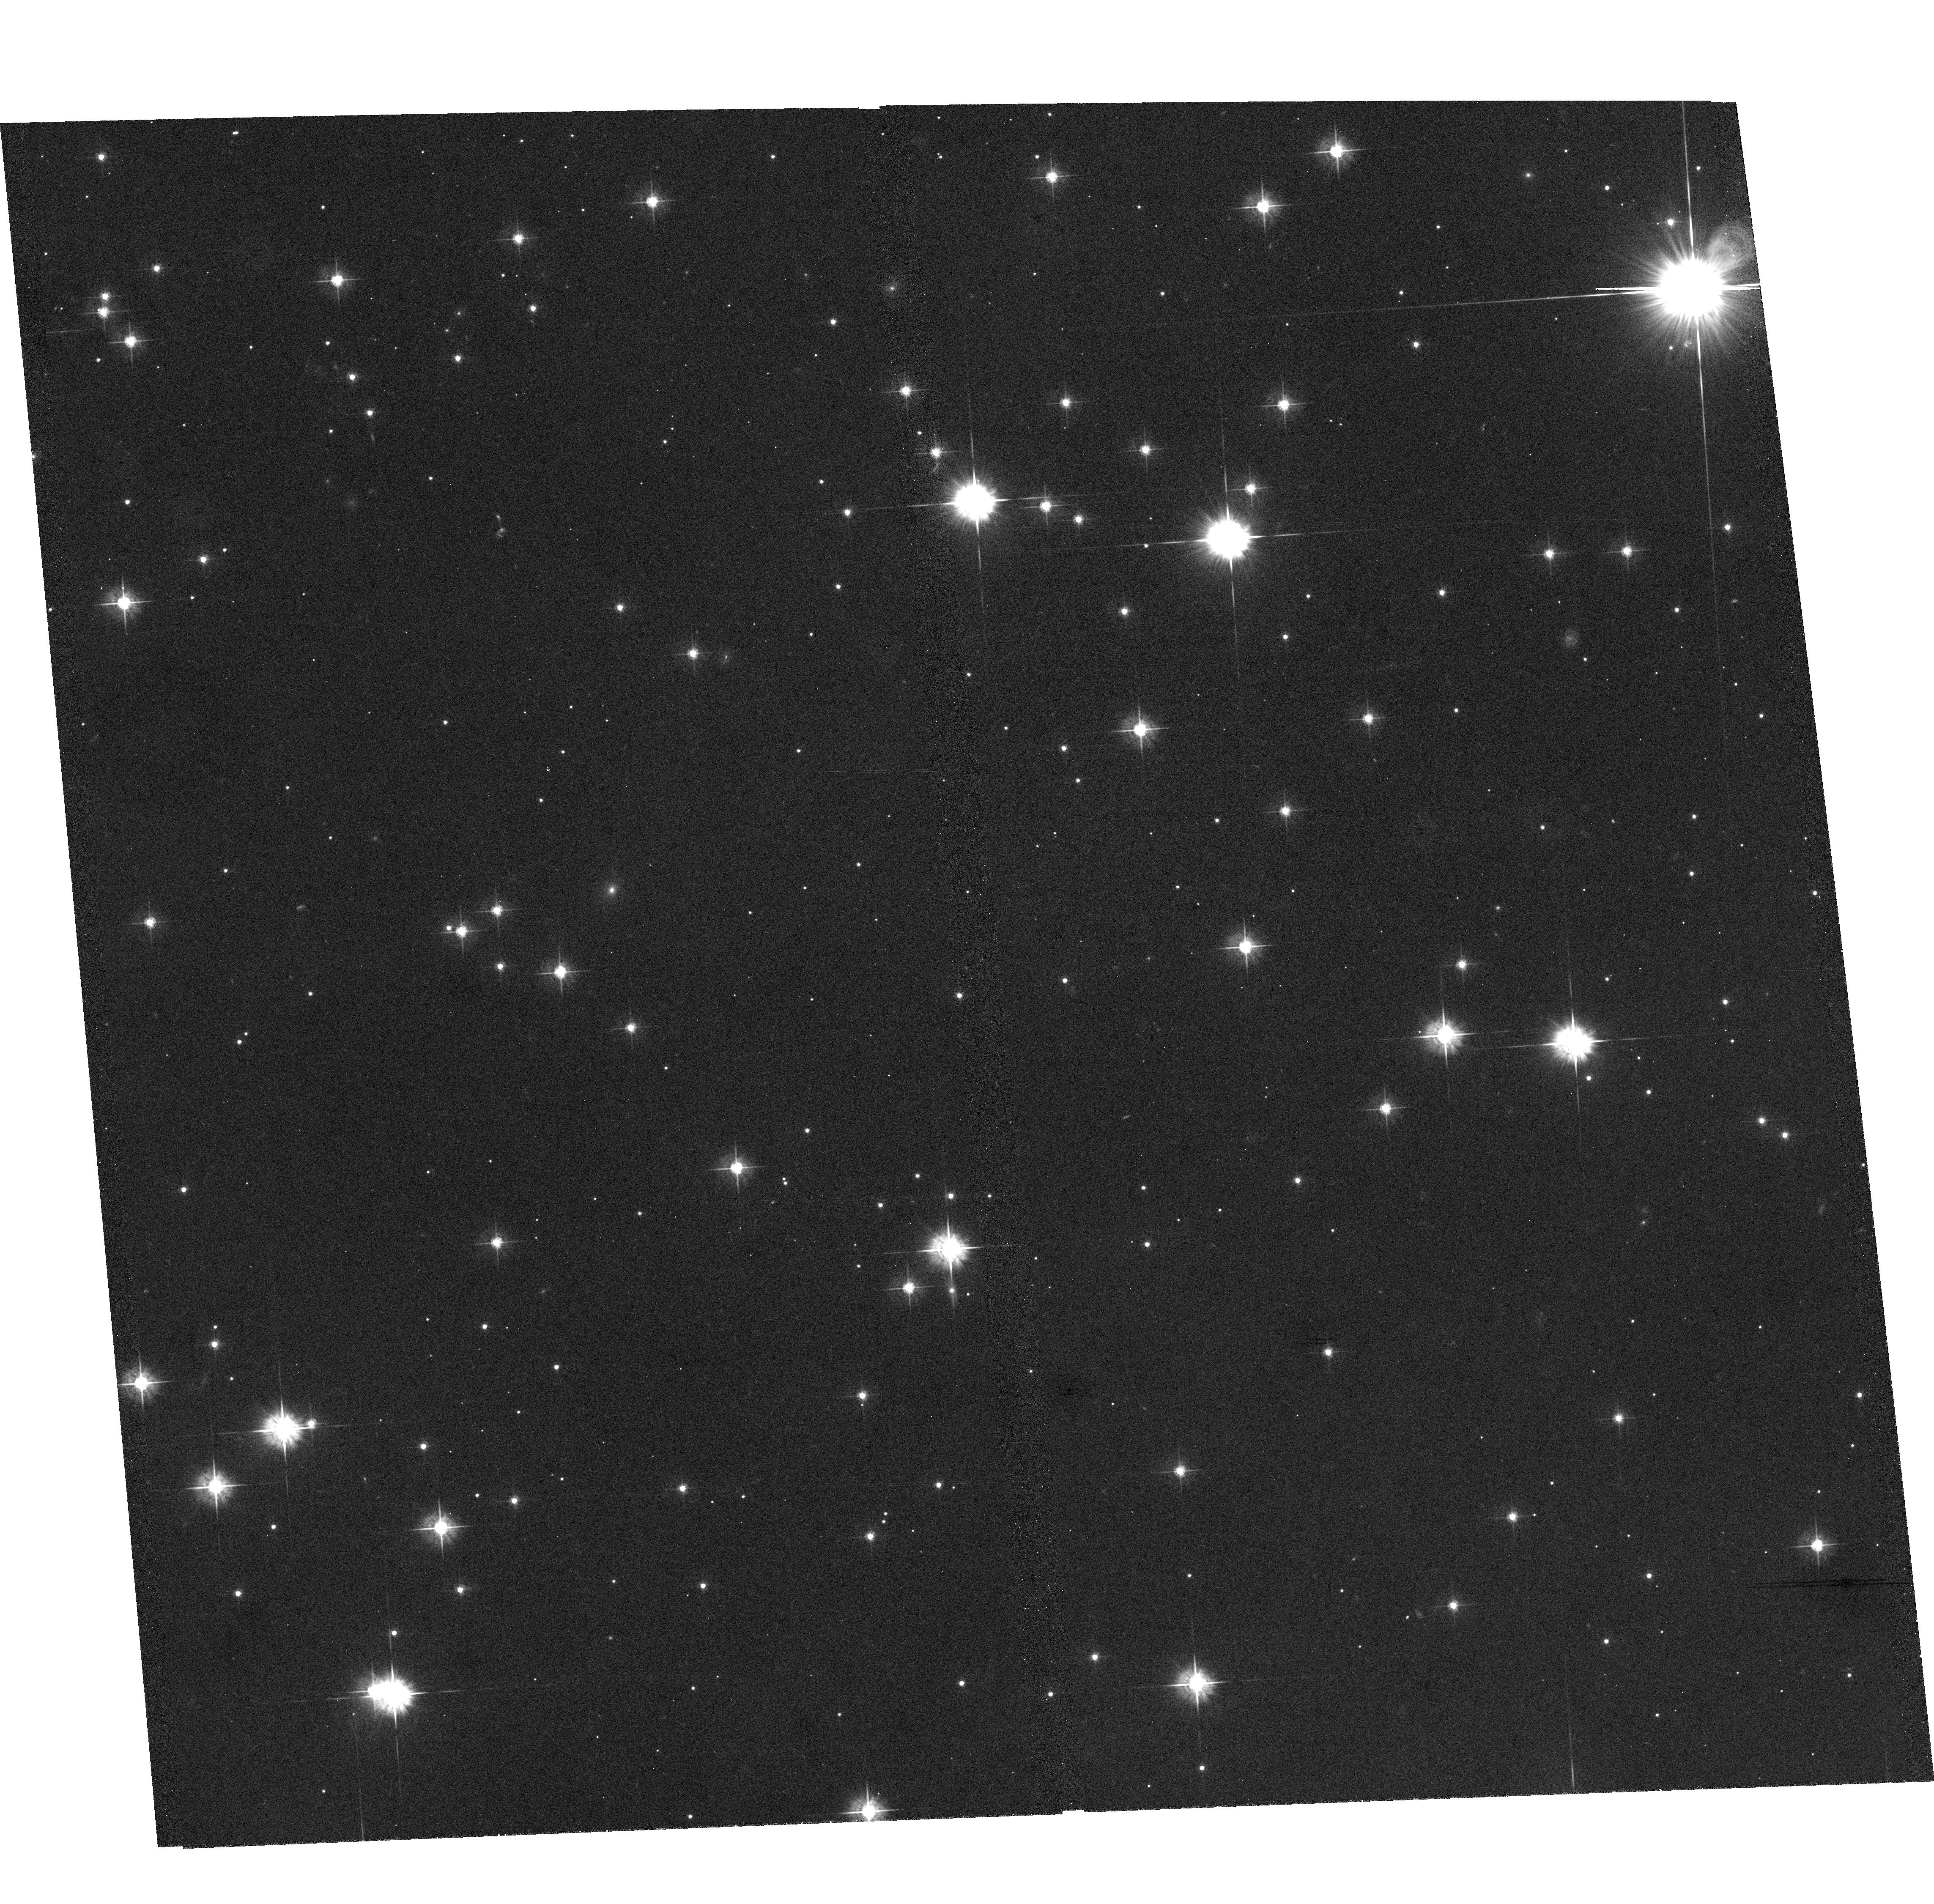
Target: GEMINGA
Instrument: ACS/WFC
Filter: F555W
Exposure: 1.8 h
Observation ID: hst_9756_01_acs_wfc_f555w_j8nq01

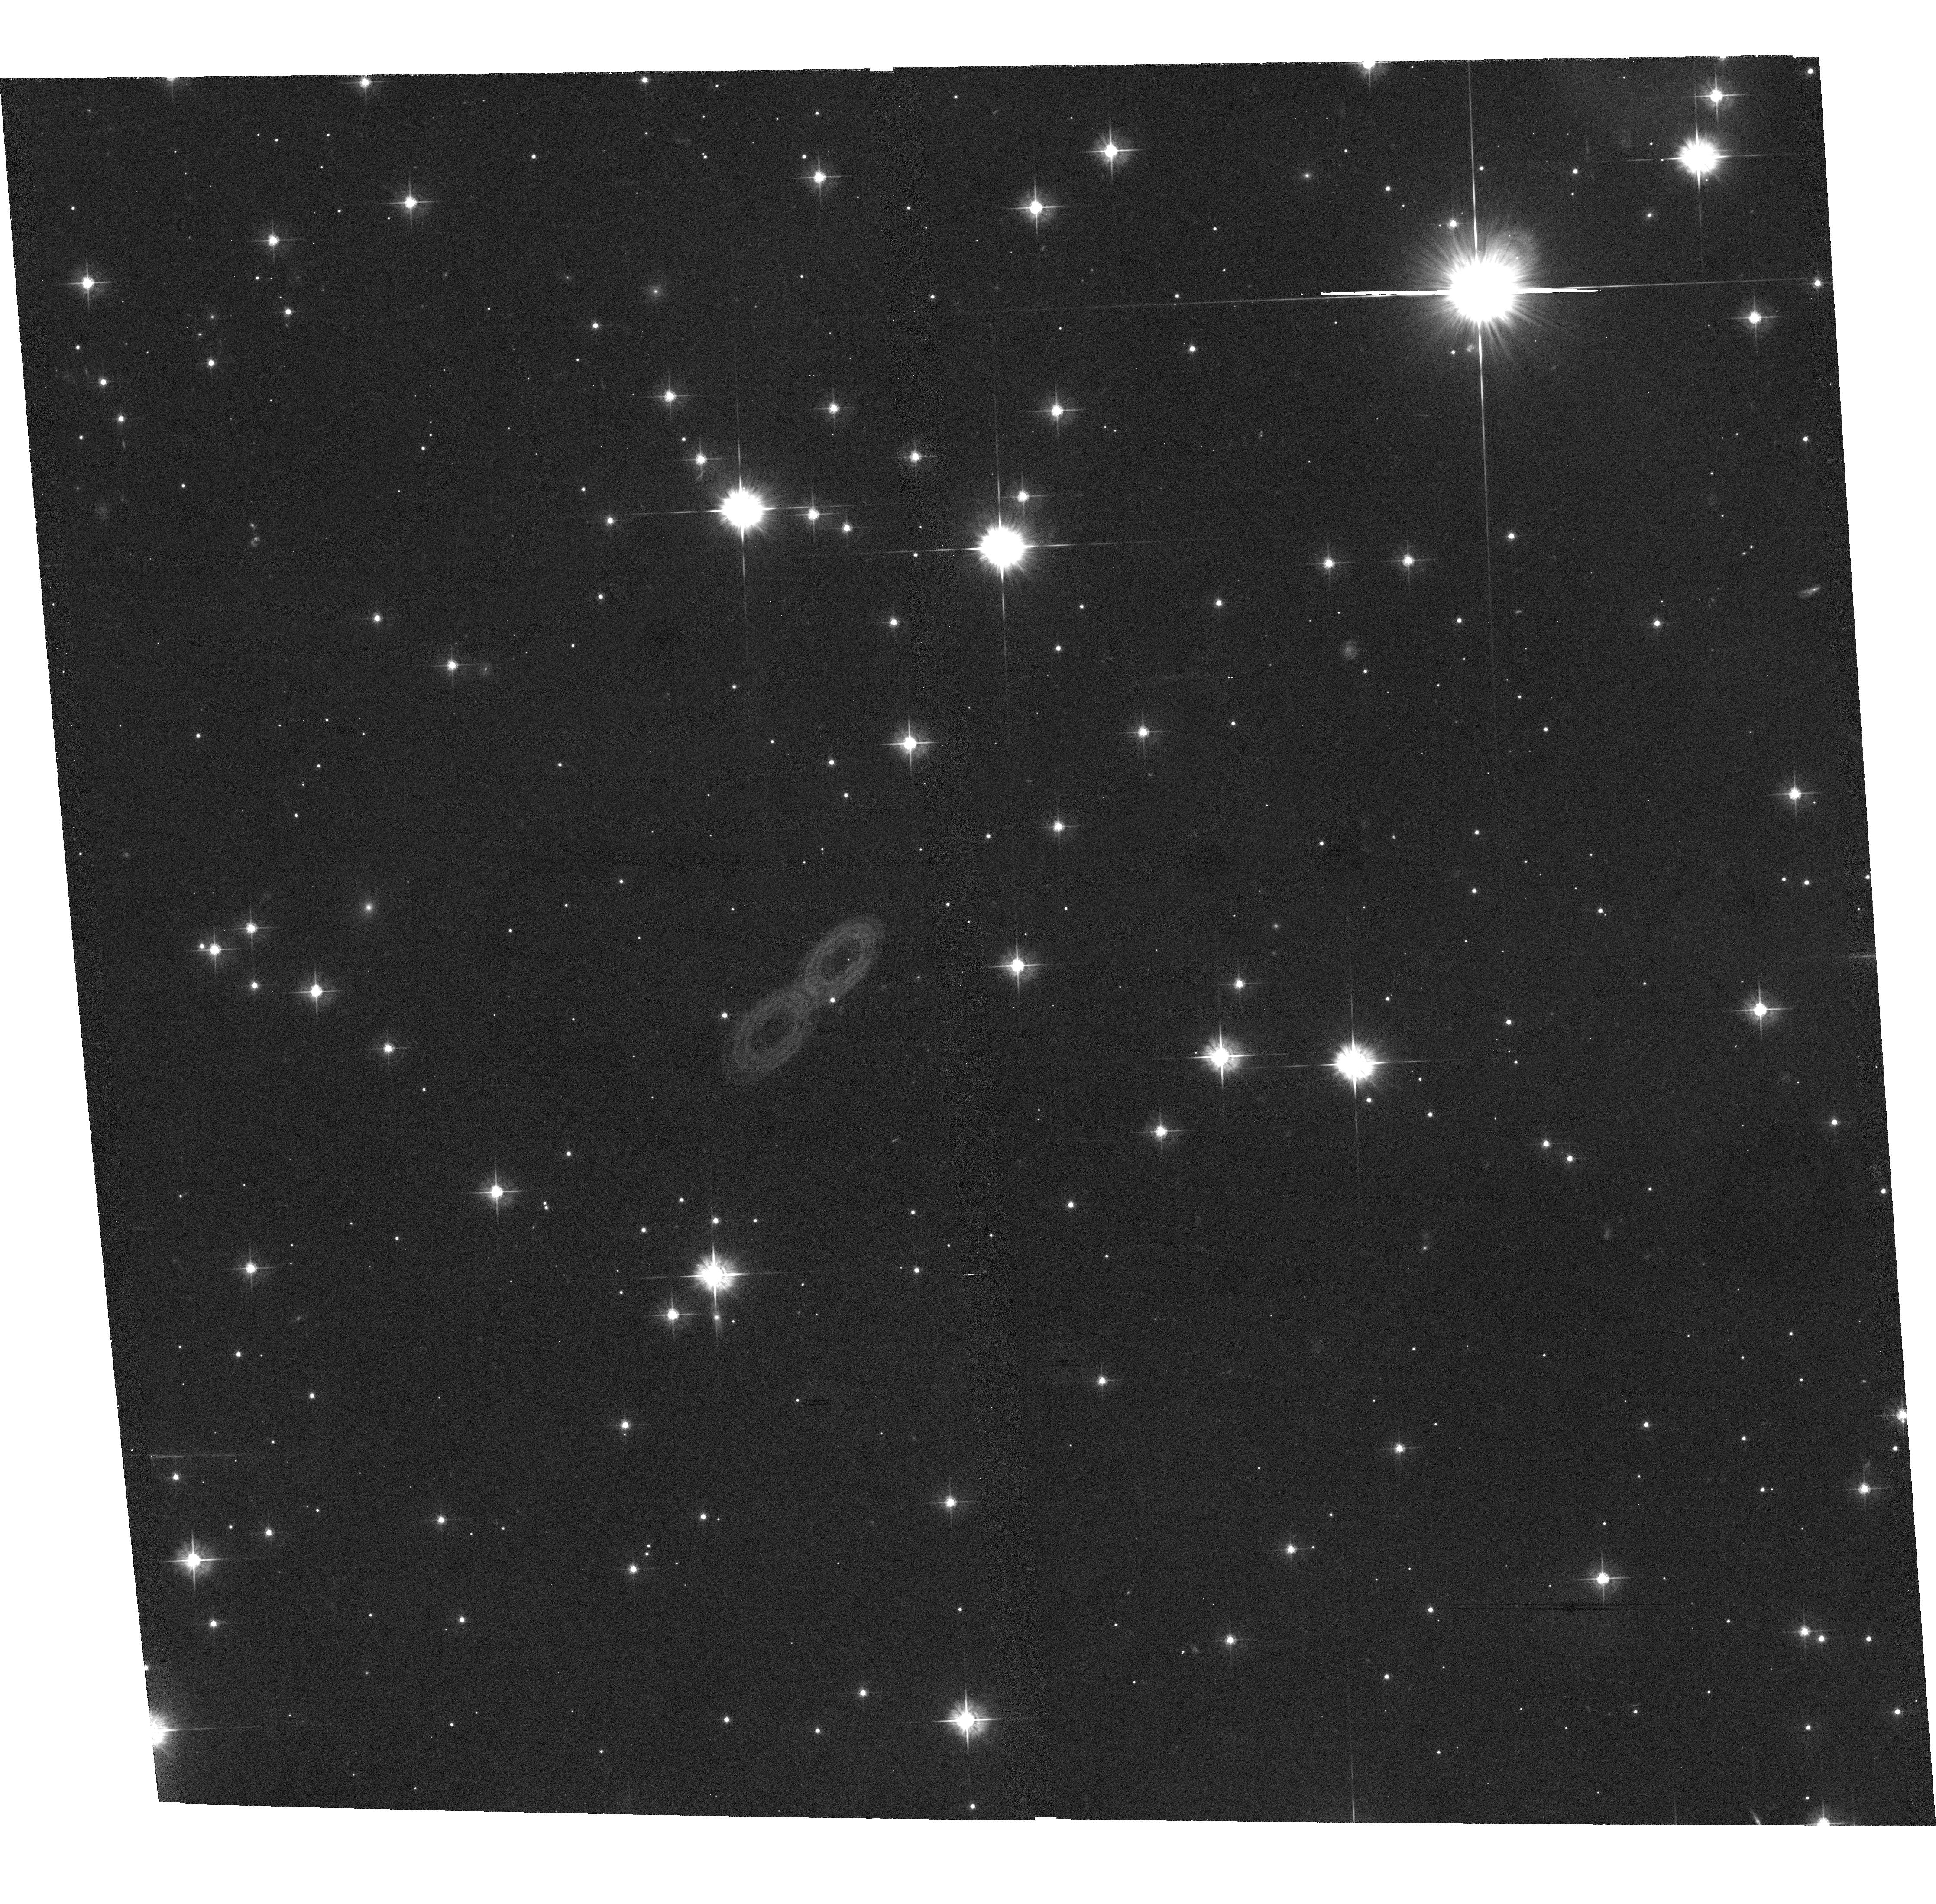
Target: GEMINGA
Instrument: ACS/WFC
Filter: F555W
Exposure: 1.9 h
Observation ID: hst_9756_02_acs_wfc_f555w_j8nq02

The Parallax of Geminga (PI: Walter, Frederick M.)

The distances to neutron stars are a fundamental parameter that impacts estimates of radii and luminosities, both of which have important ramifications for neutron star heating and cooling and for the equation of state of nuclear matter. A radius measured to 5% accuracy will provide useful astrophysical constraints on the equation of matter at nuclear densities. This requires an accurate measurment of the distance. Caraveo et al. have reported a distance to the isolated pulsar Geminga based on three WFPC2 images. We have not been able to reproduce that result. We request time with the ACS/WFC over the next two years to obtain 4 images in order to determine the parallax of Geminga. In addition to the general importance of understanding neutron star radii and luminosities, this will provide specific insights into the history of gamma ray pulsars in general, and of Geminga itself.